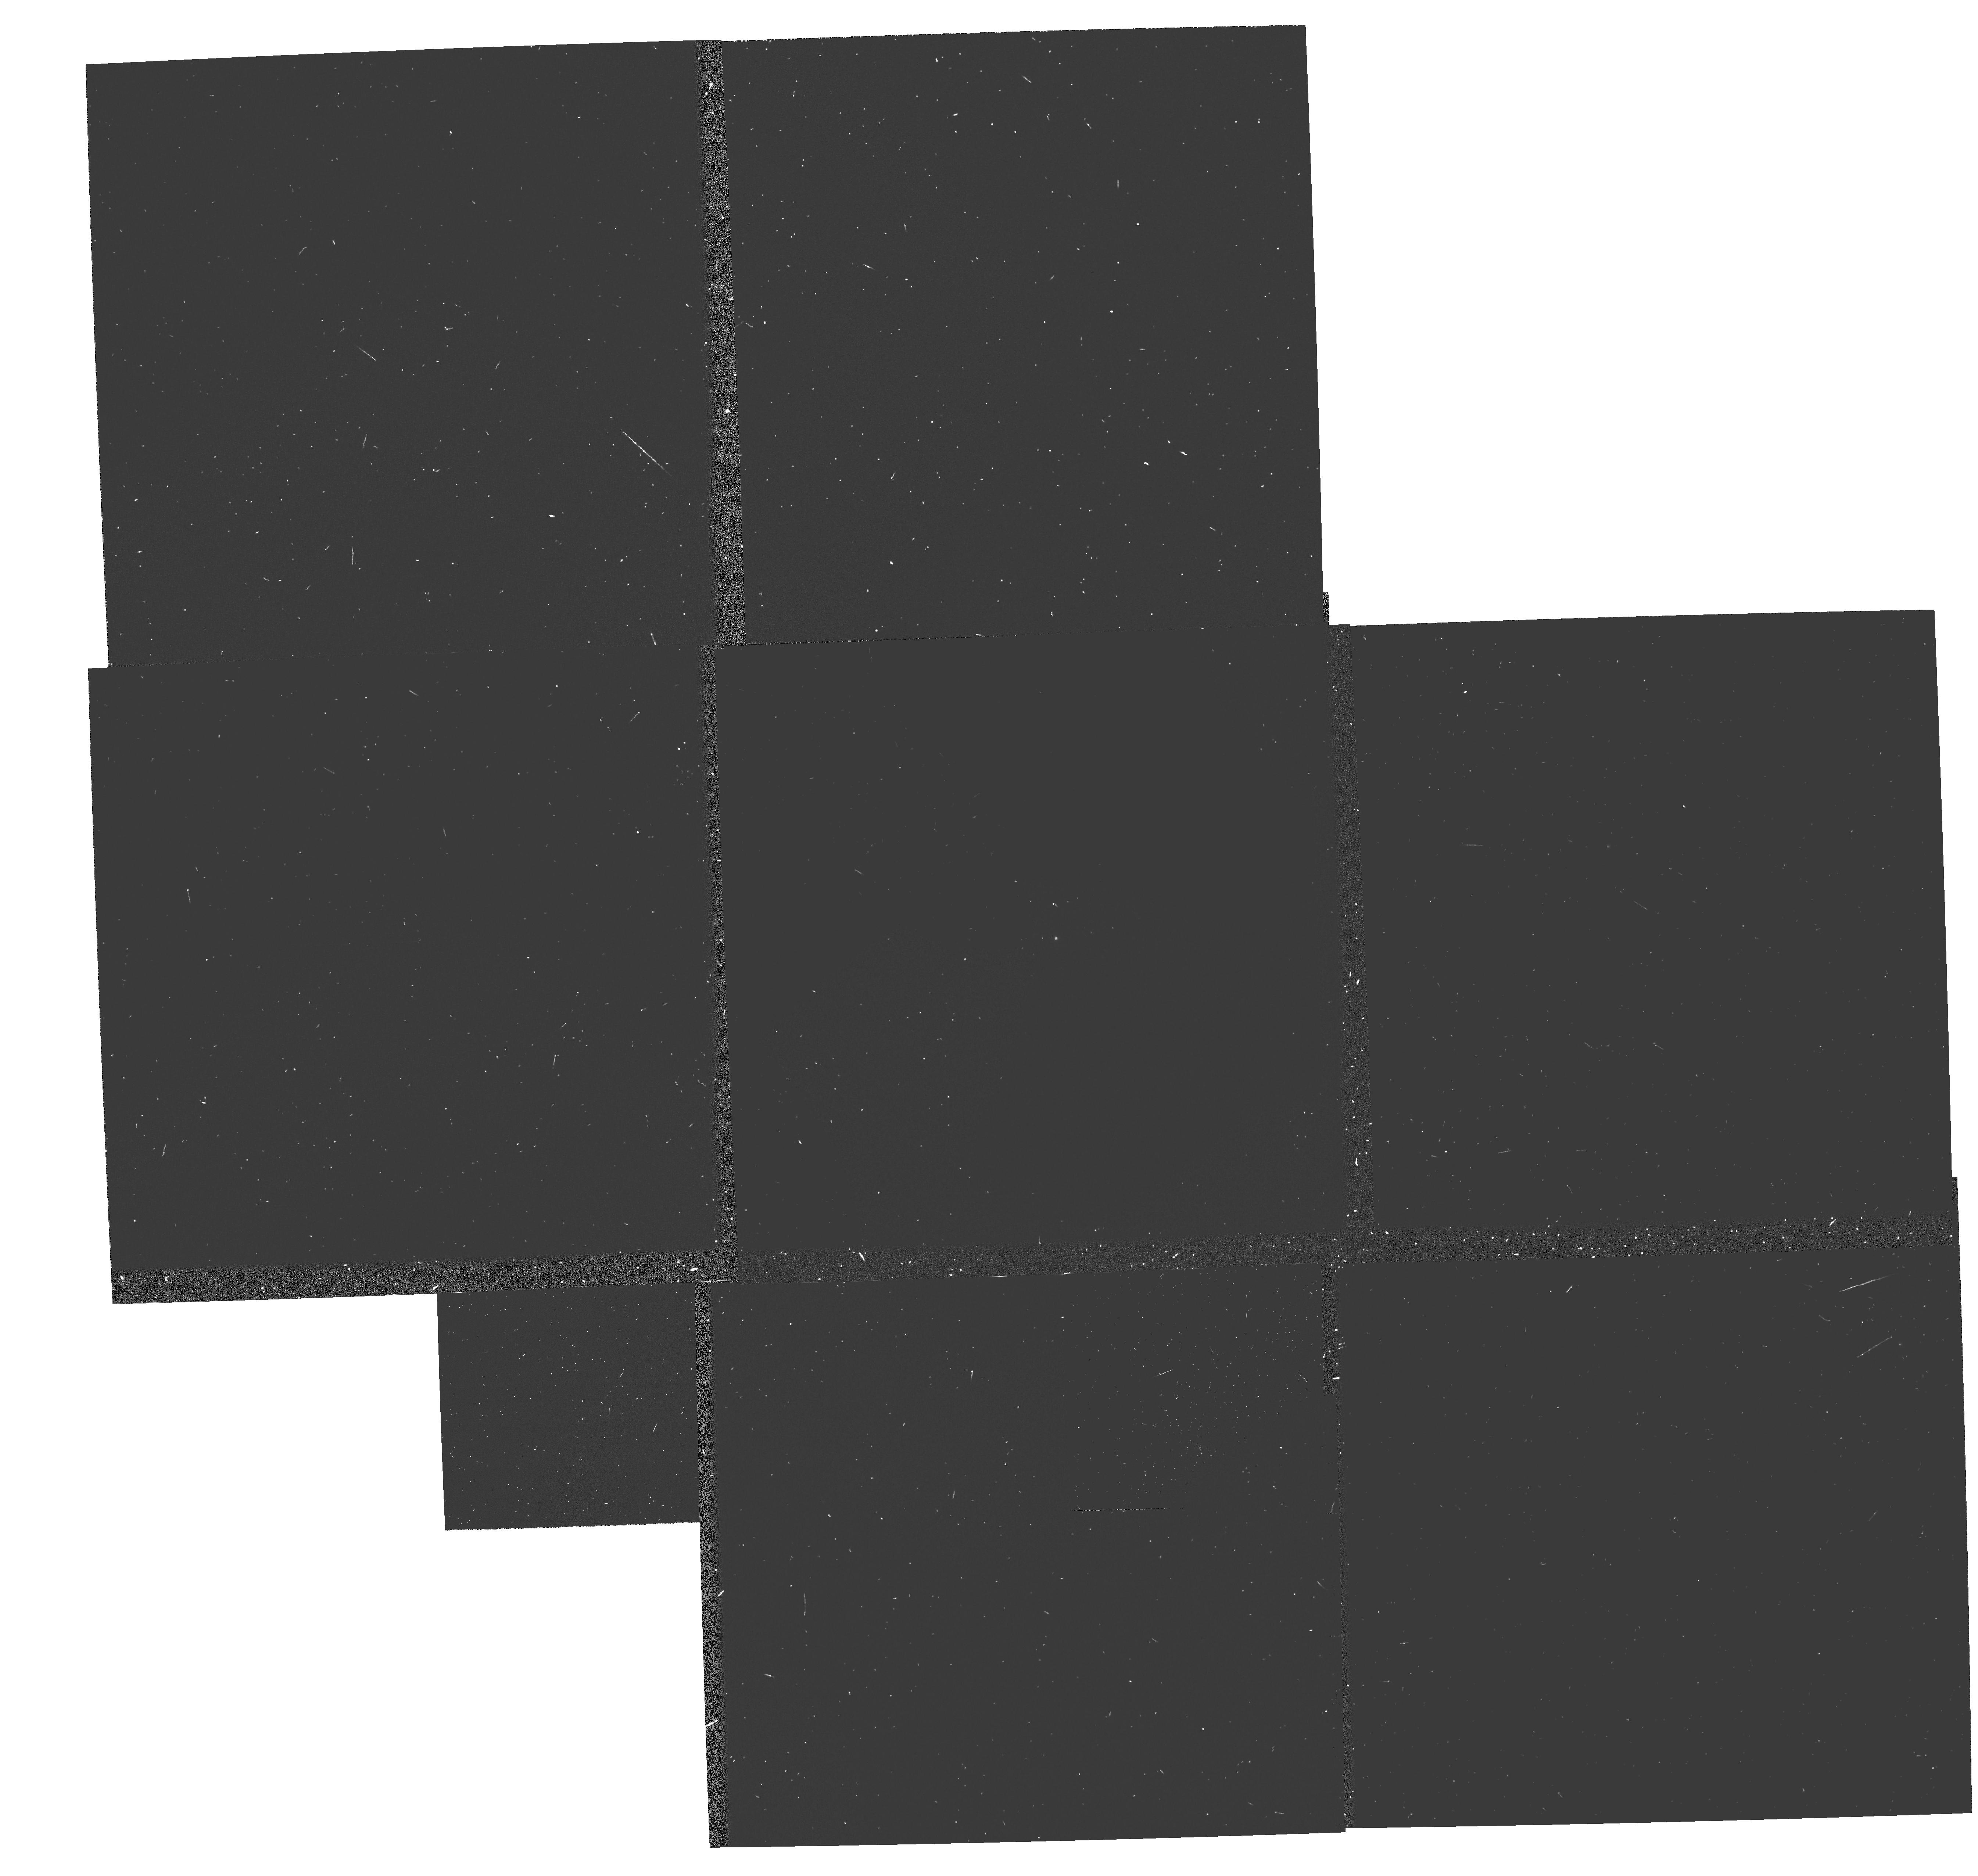
Target: GRW+70D5824. Instrument: WFPC2/PC. Filter: FQCH4N. Exposure: 6 min. Observation ID: hst_5643_01_wfpc2_pc_fqch4n_u2fh01

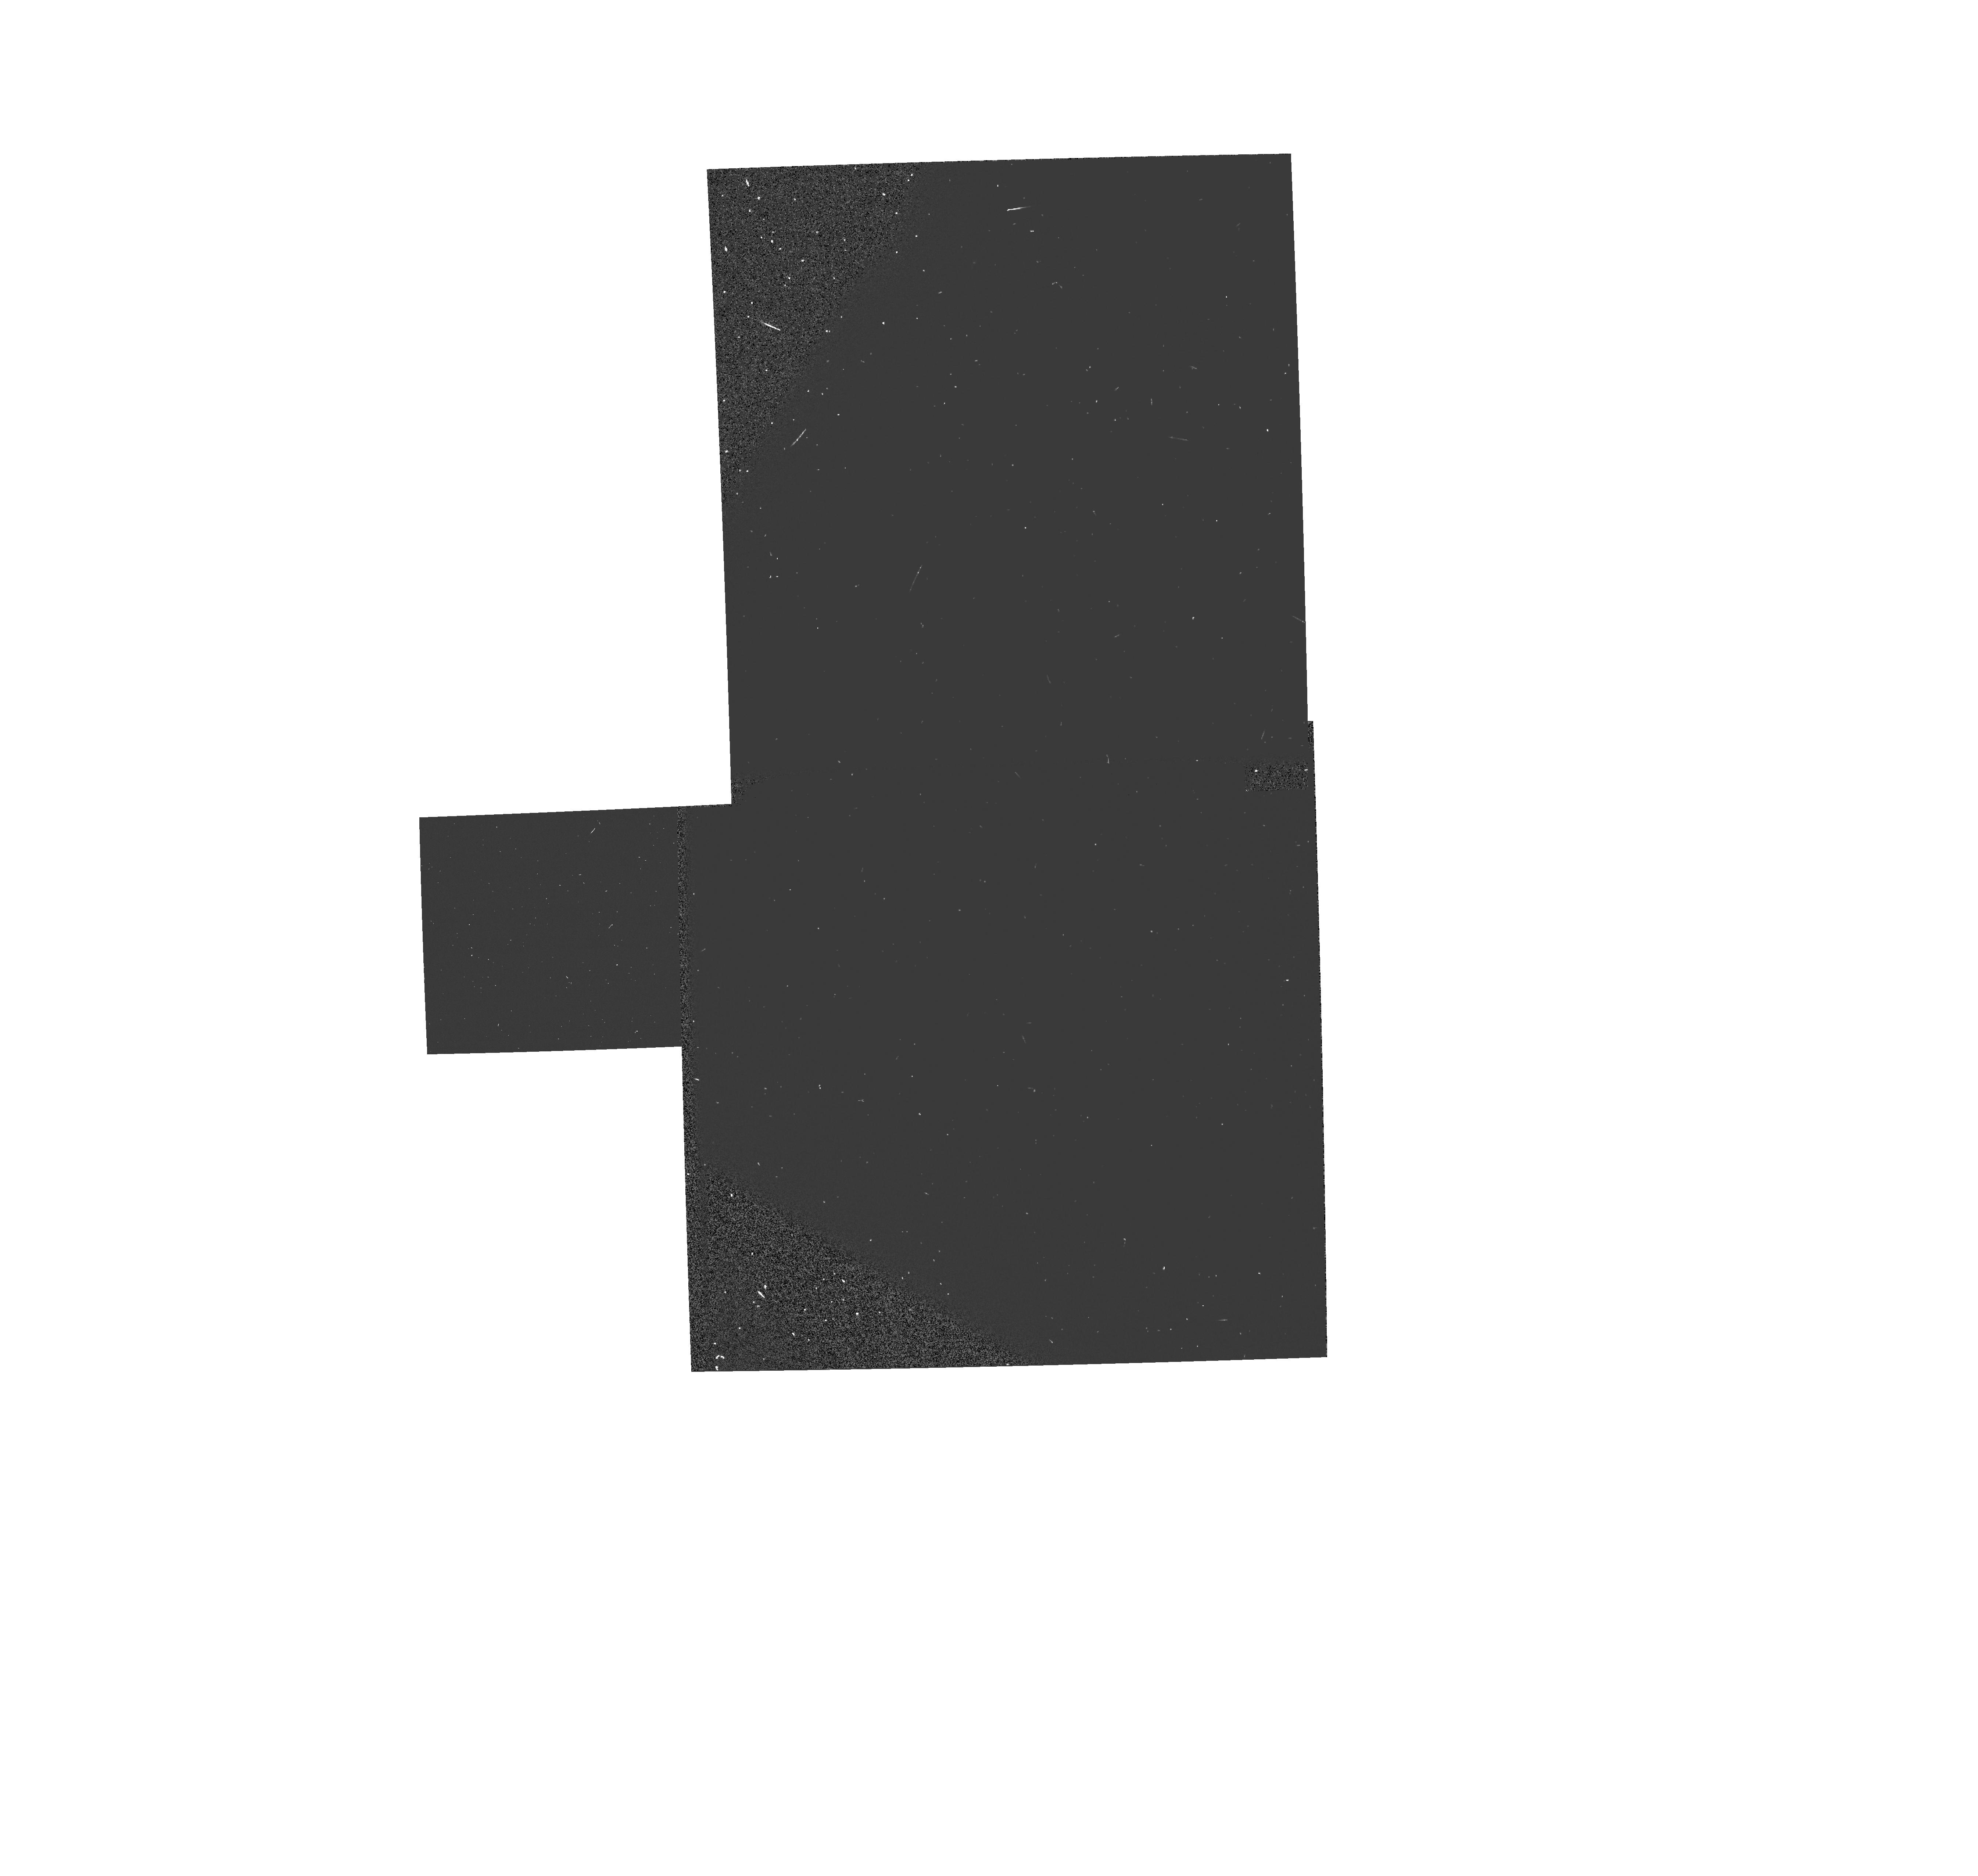
Target: GRW+70D5824. Instrument: WFPC2/PC. Filter: FQCH4N33. Exposure: 1 min. Observation ID: hst_5643_01_wfpc2_pc_fqch4n33_u2fh01

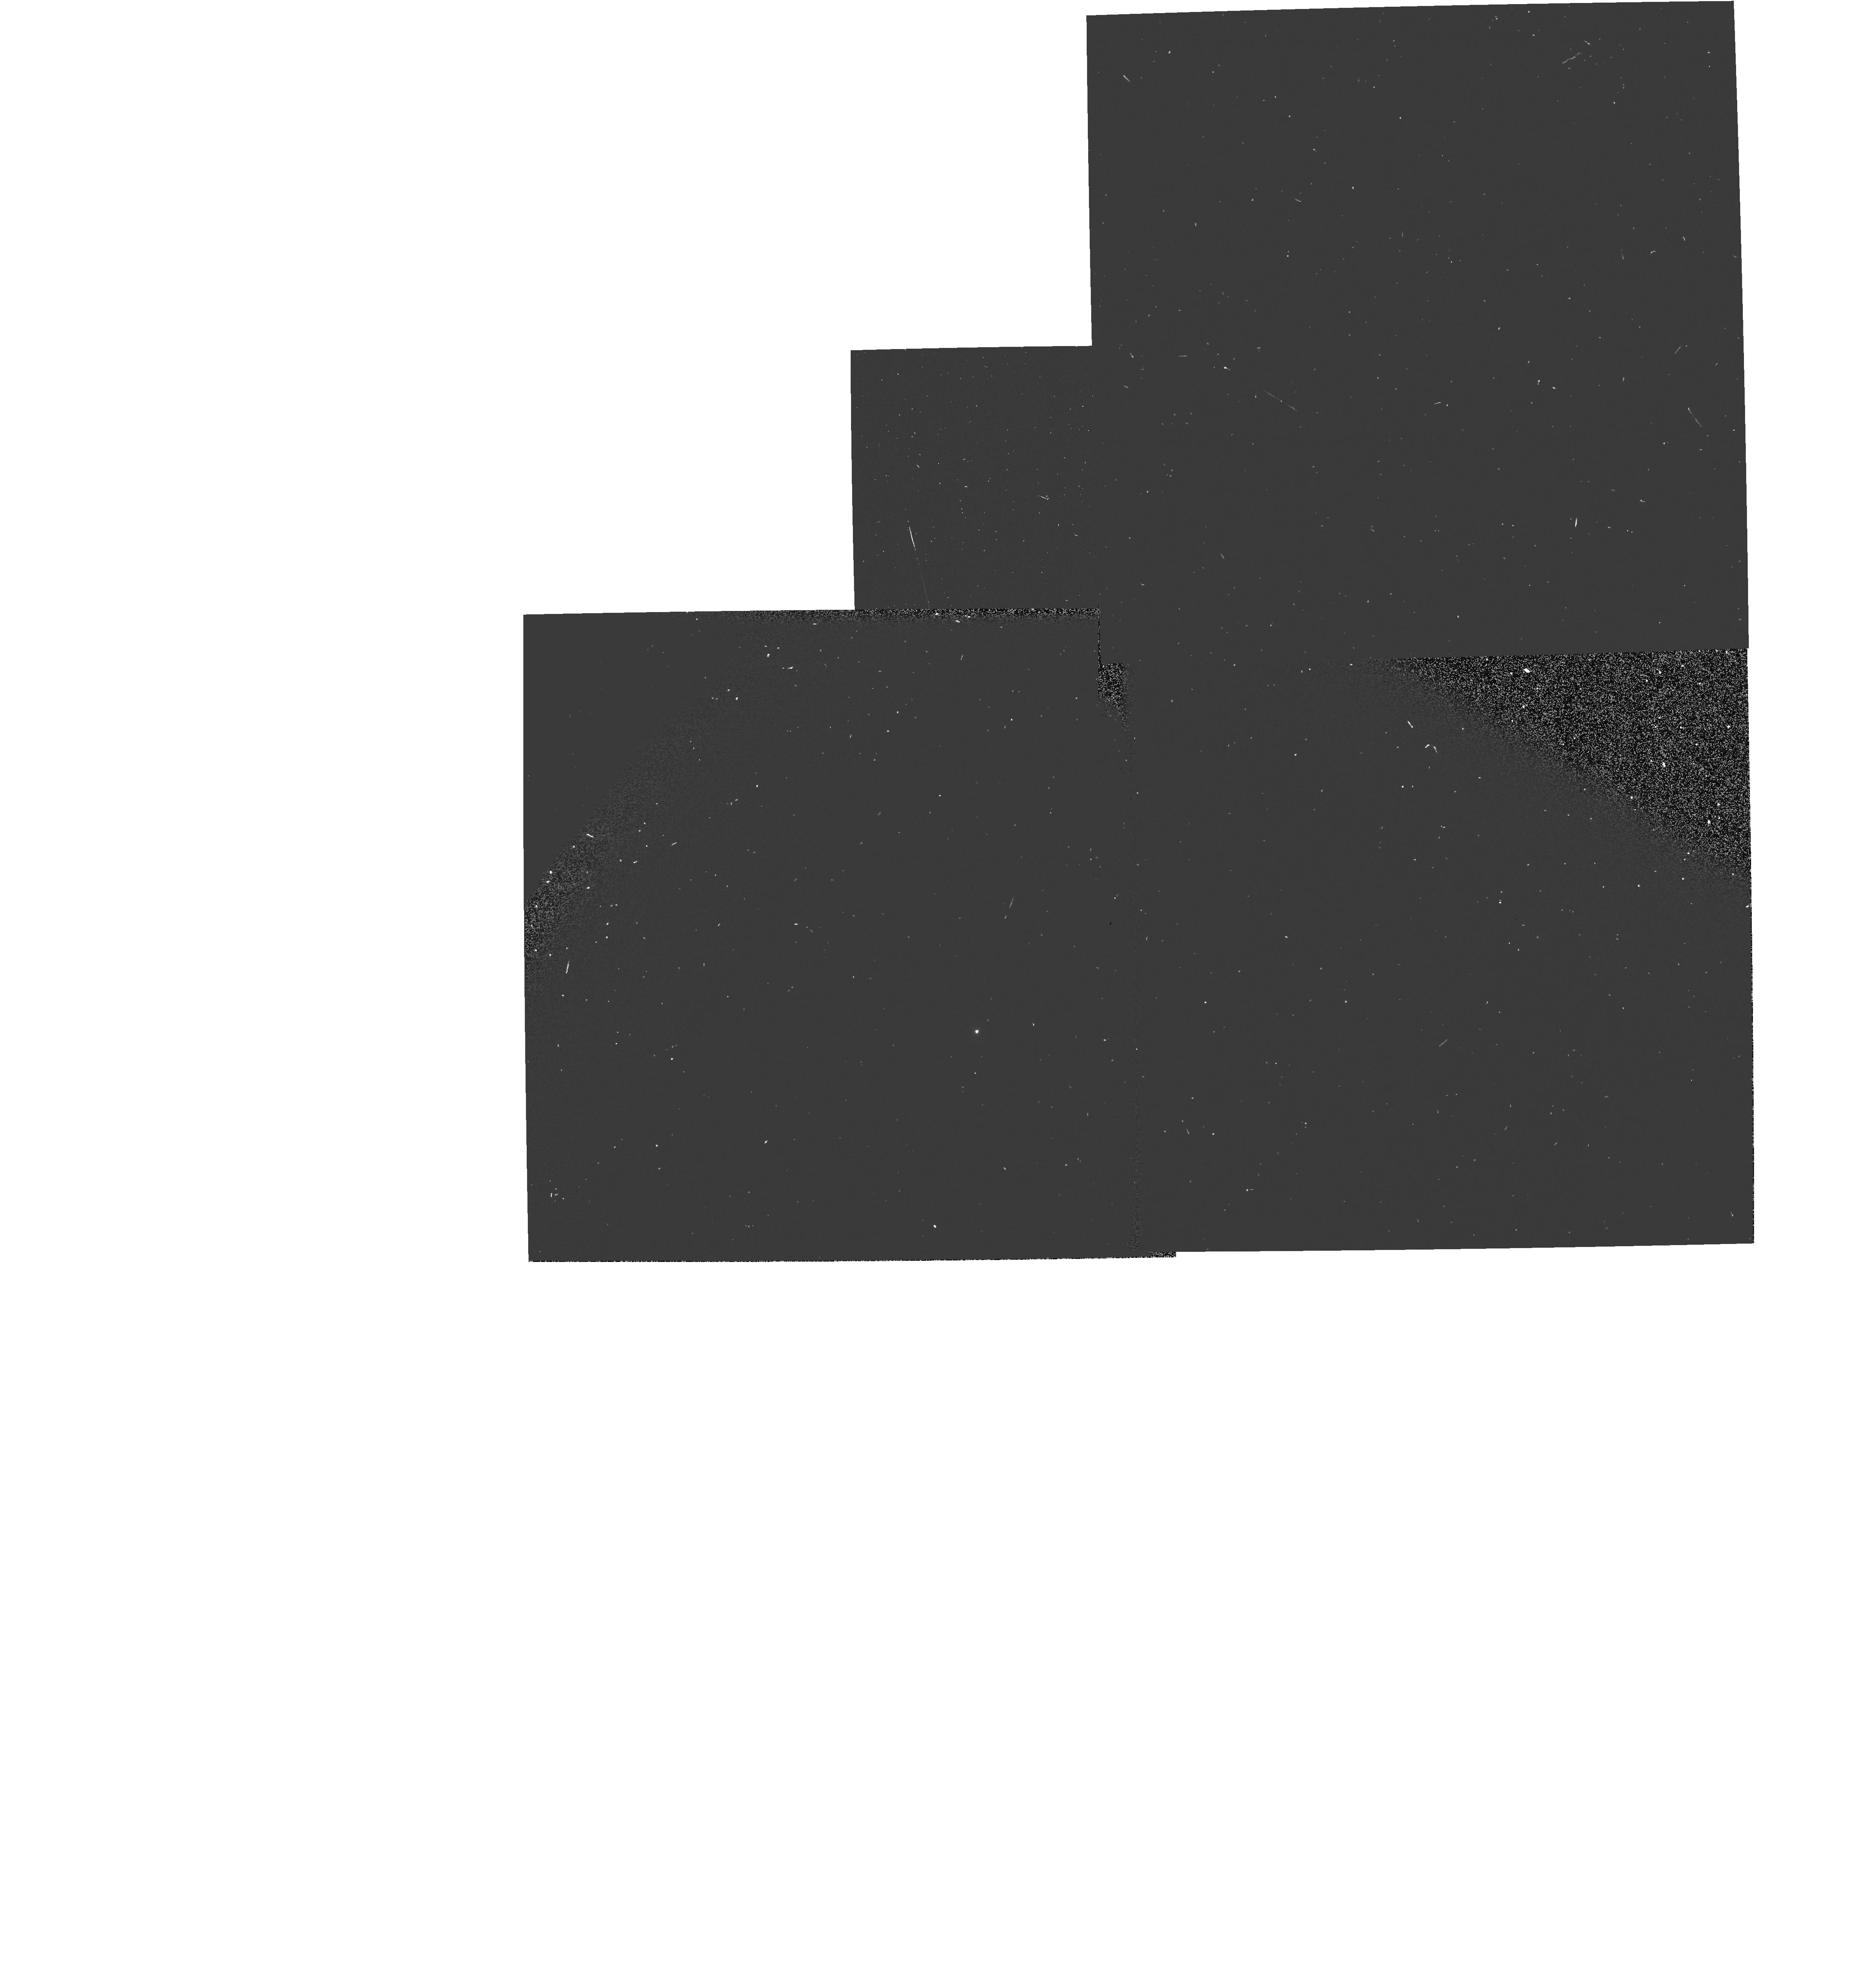
Target: GRW+70D5824. Instrument: WFPC2/PC. Filter: FQUVN33. Exposure: 3 min. Observation ID: hst_5643_02_wfpc2_pc_fquvn33_u2fh02

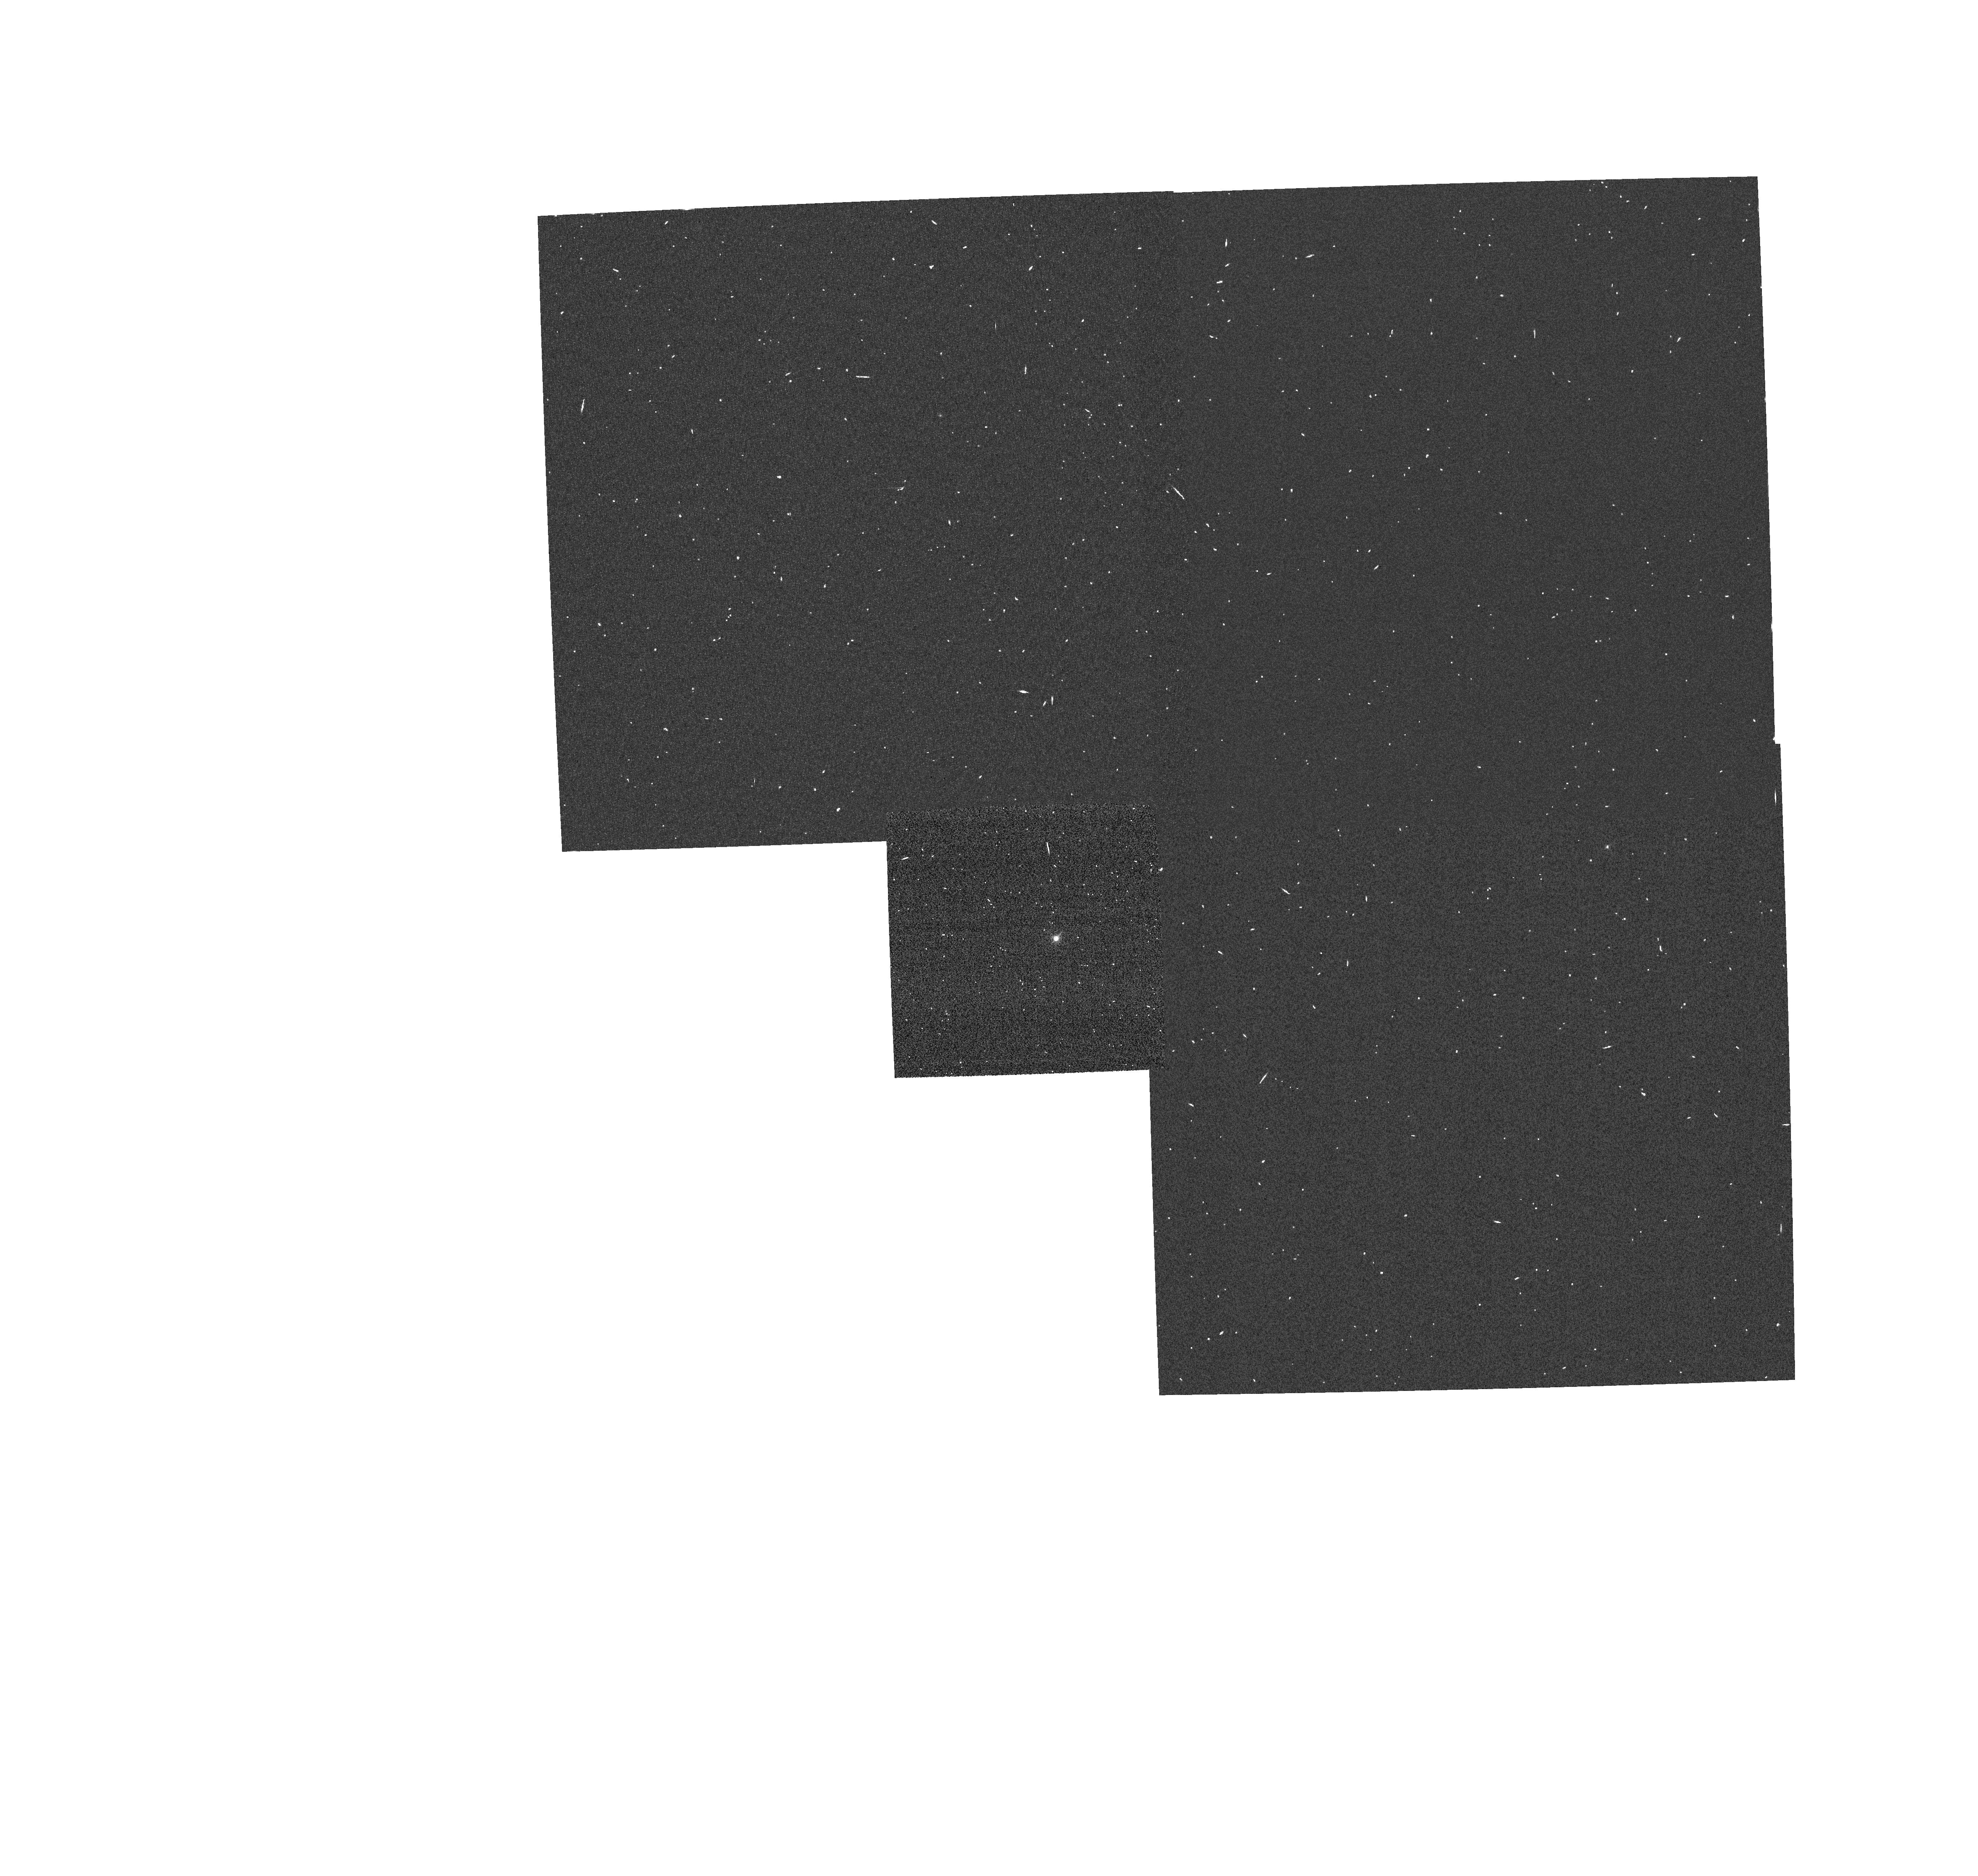
Target: GRW+70D5824. Instrument: WFPC2/PC. Filter: FQCH4N15. Exposure: 1 min. Observation ID: hst_5643_01_wfpc2_pc_fqch4n15_u2fh01

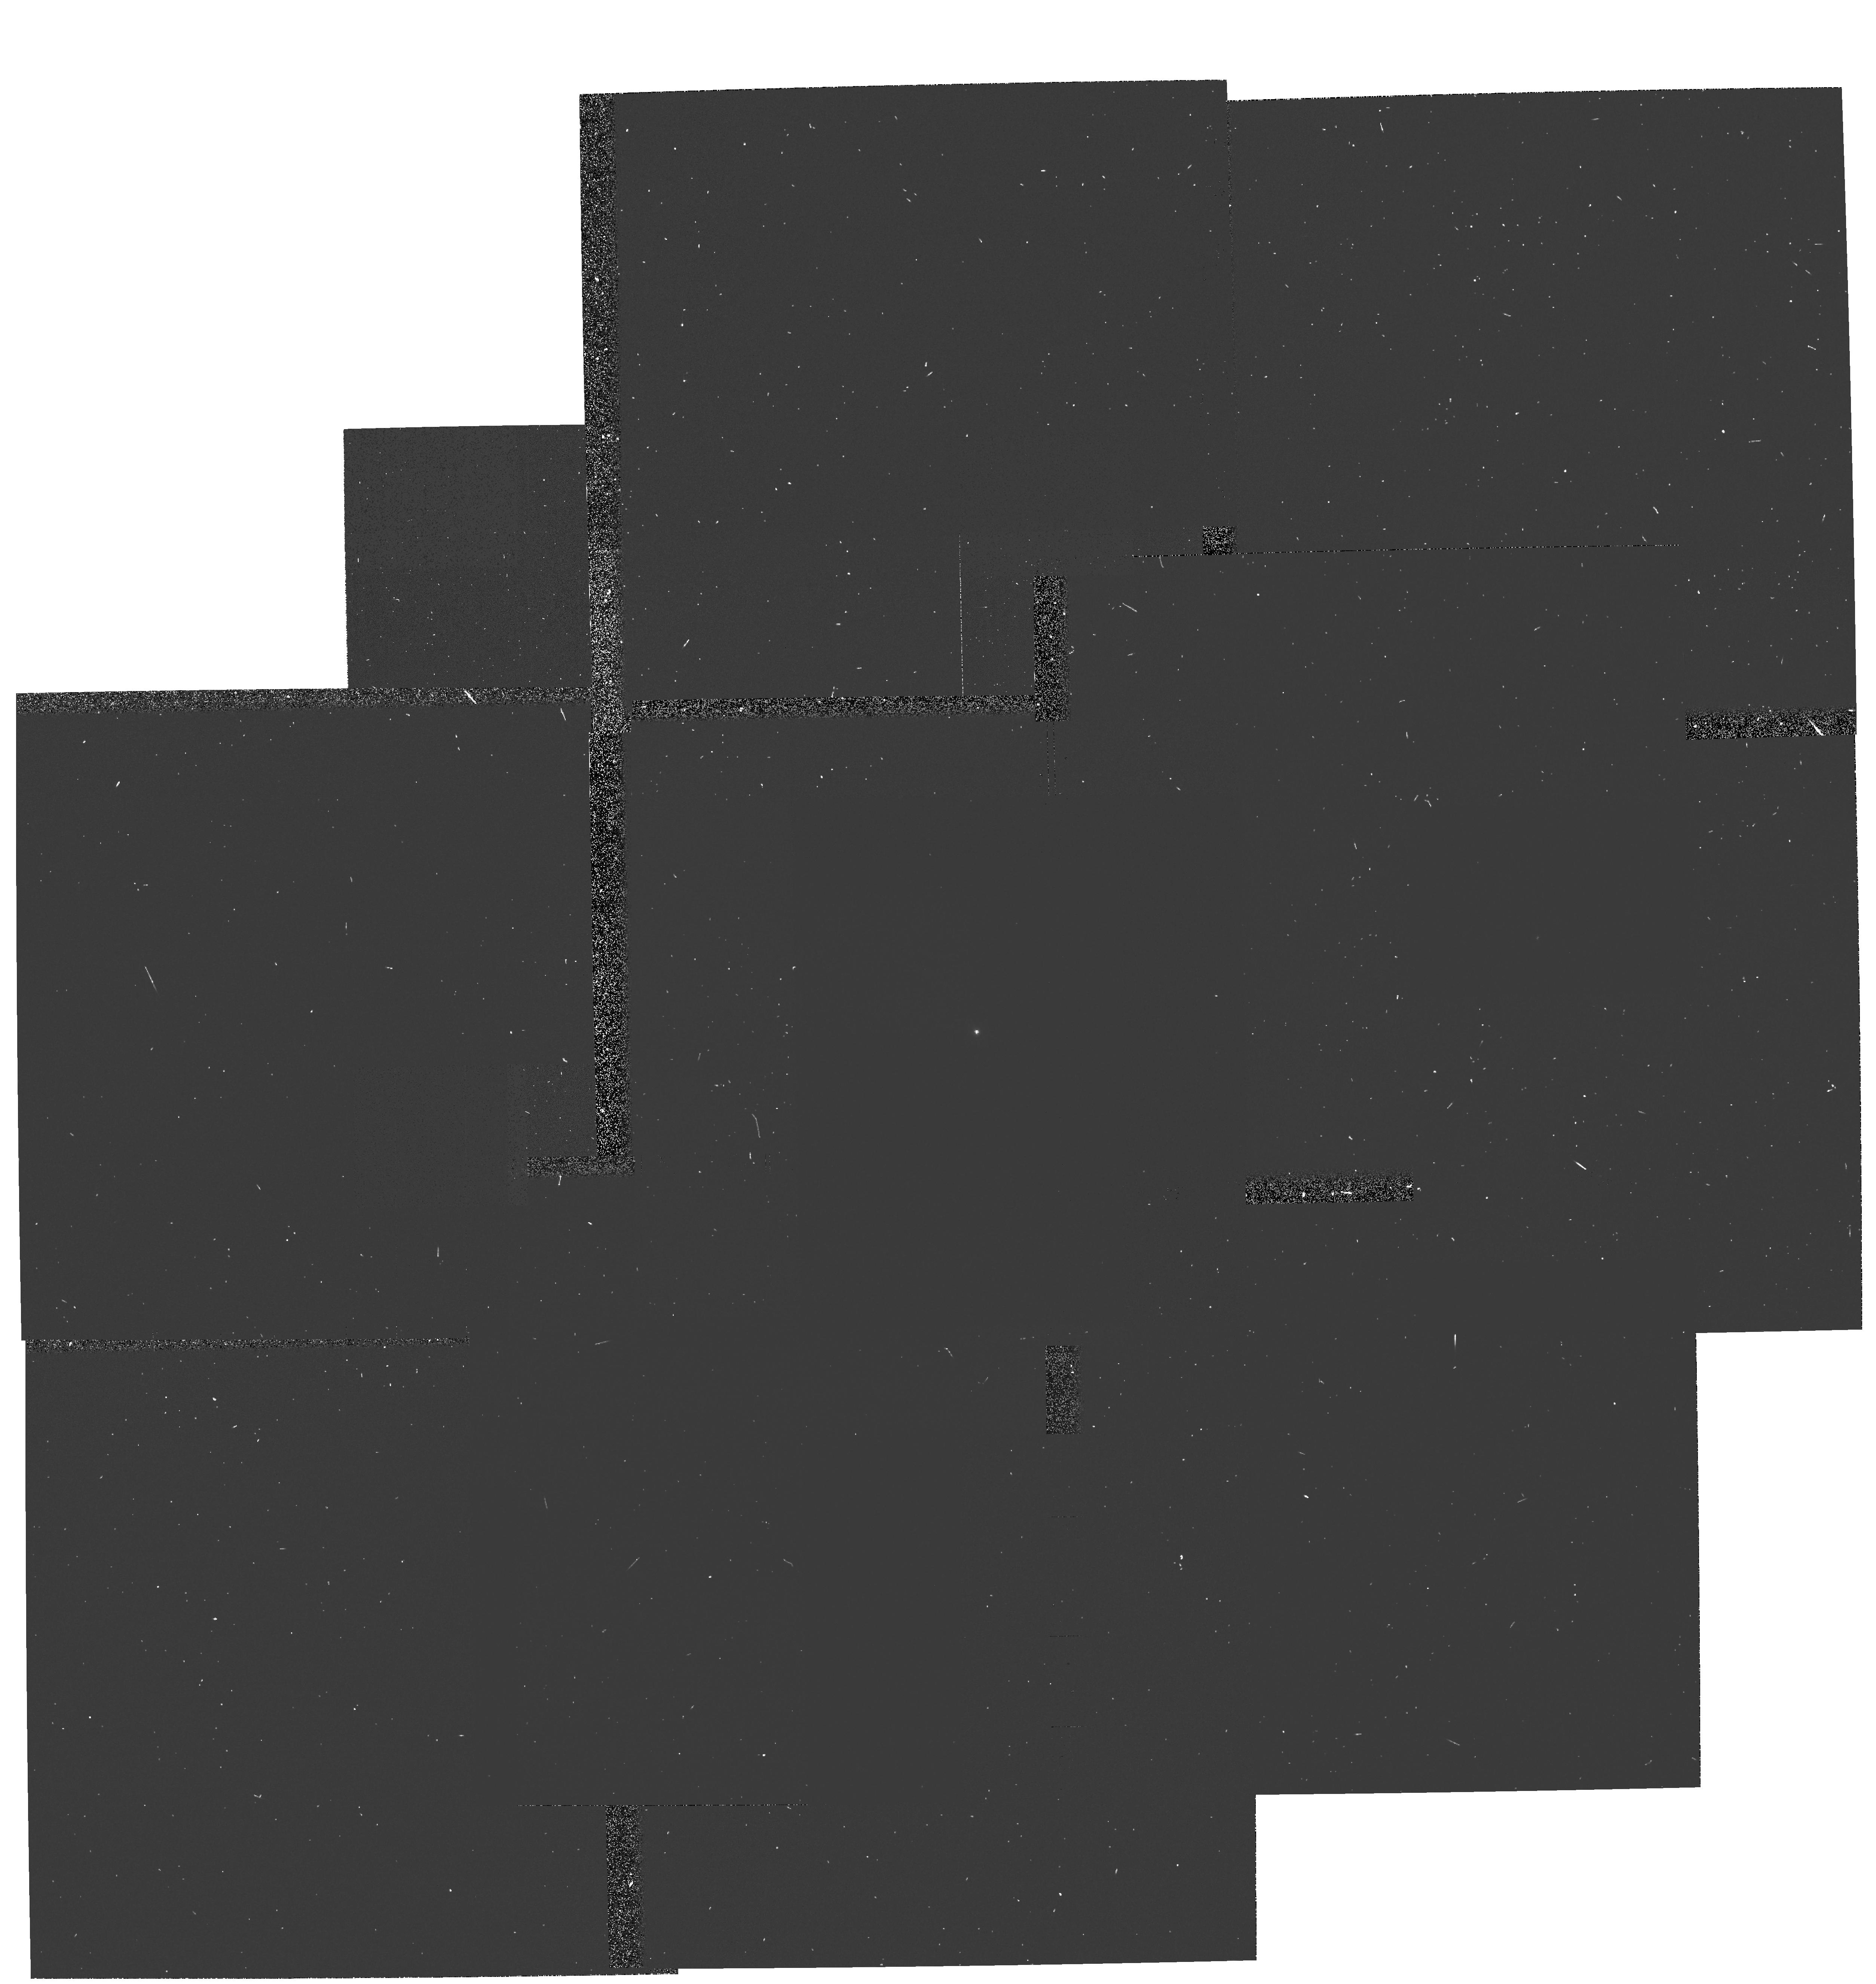
Target: GRW+70D5824. Instrument: WFPC2/PC. Filter: FQUVN. Exposure: 7 min. Observation ID: hst_5643_02_wfpc2_pc_fquvn_u2fh02

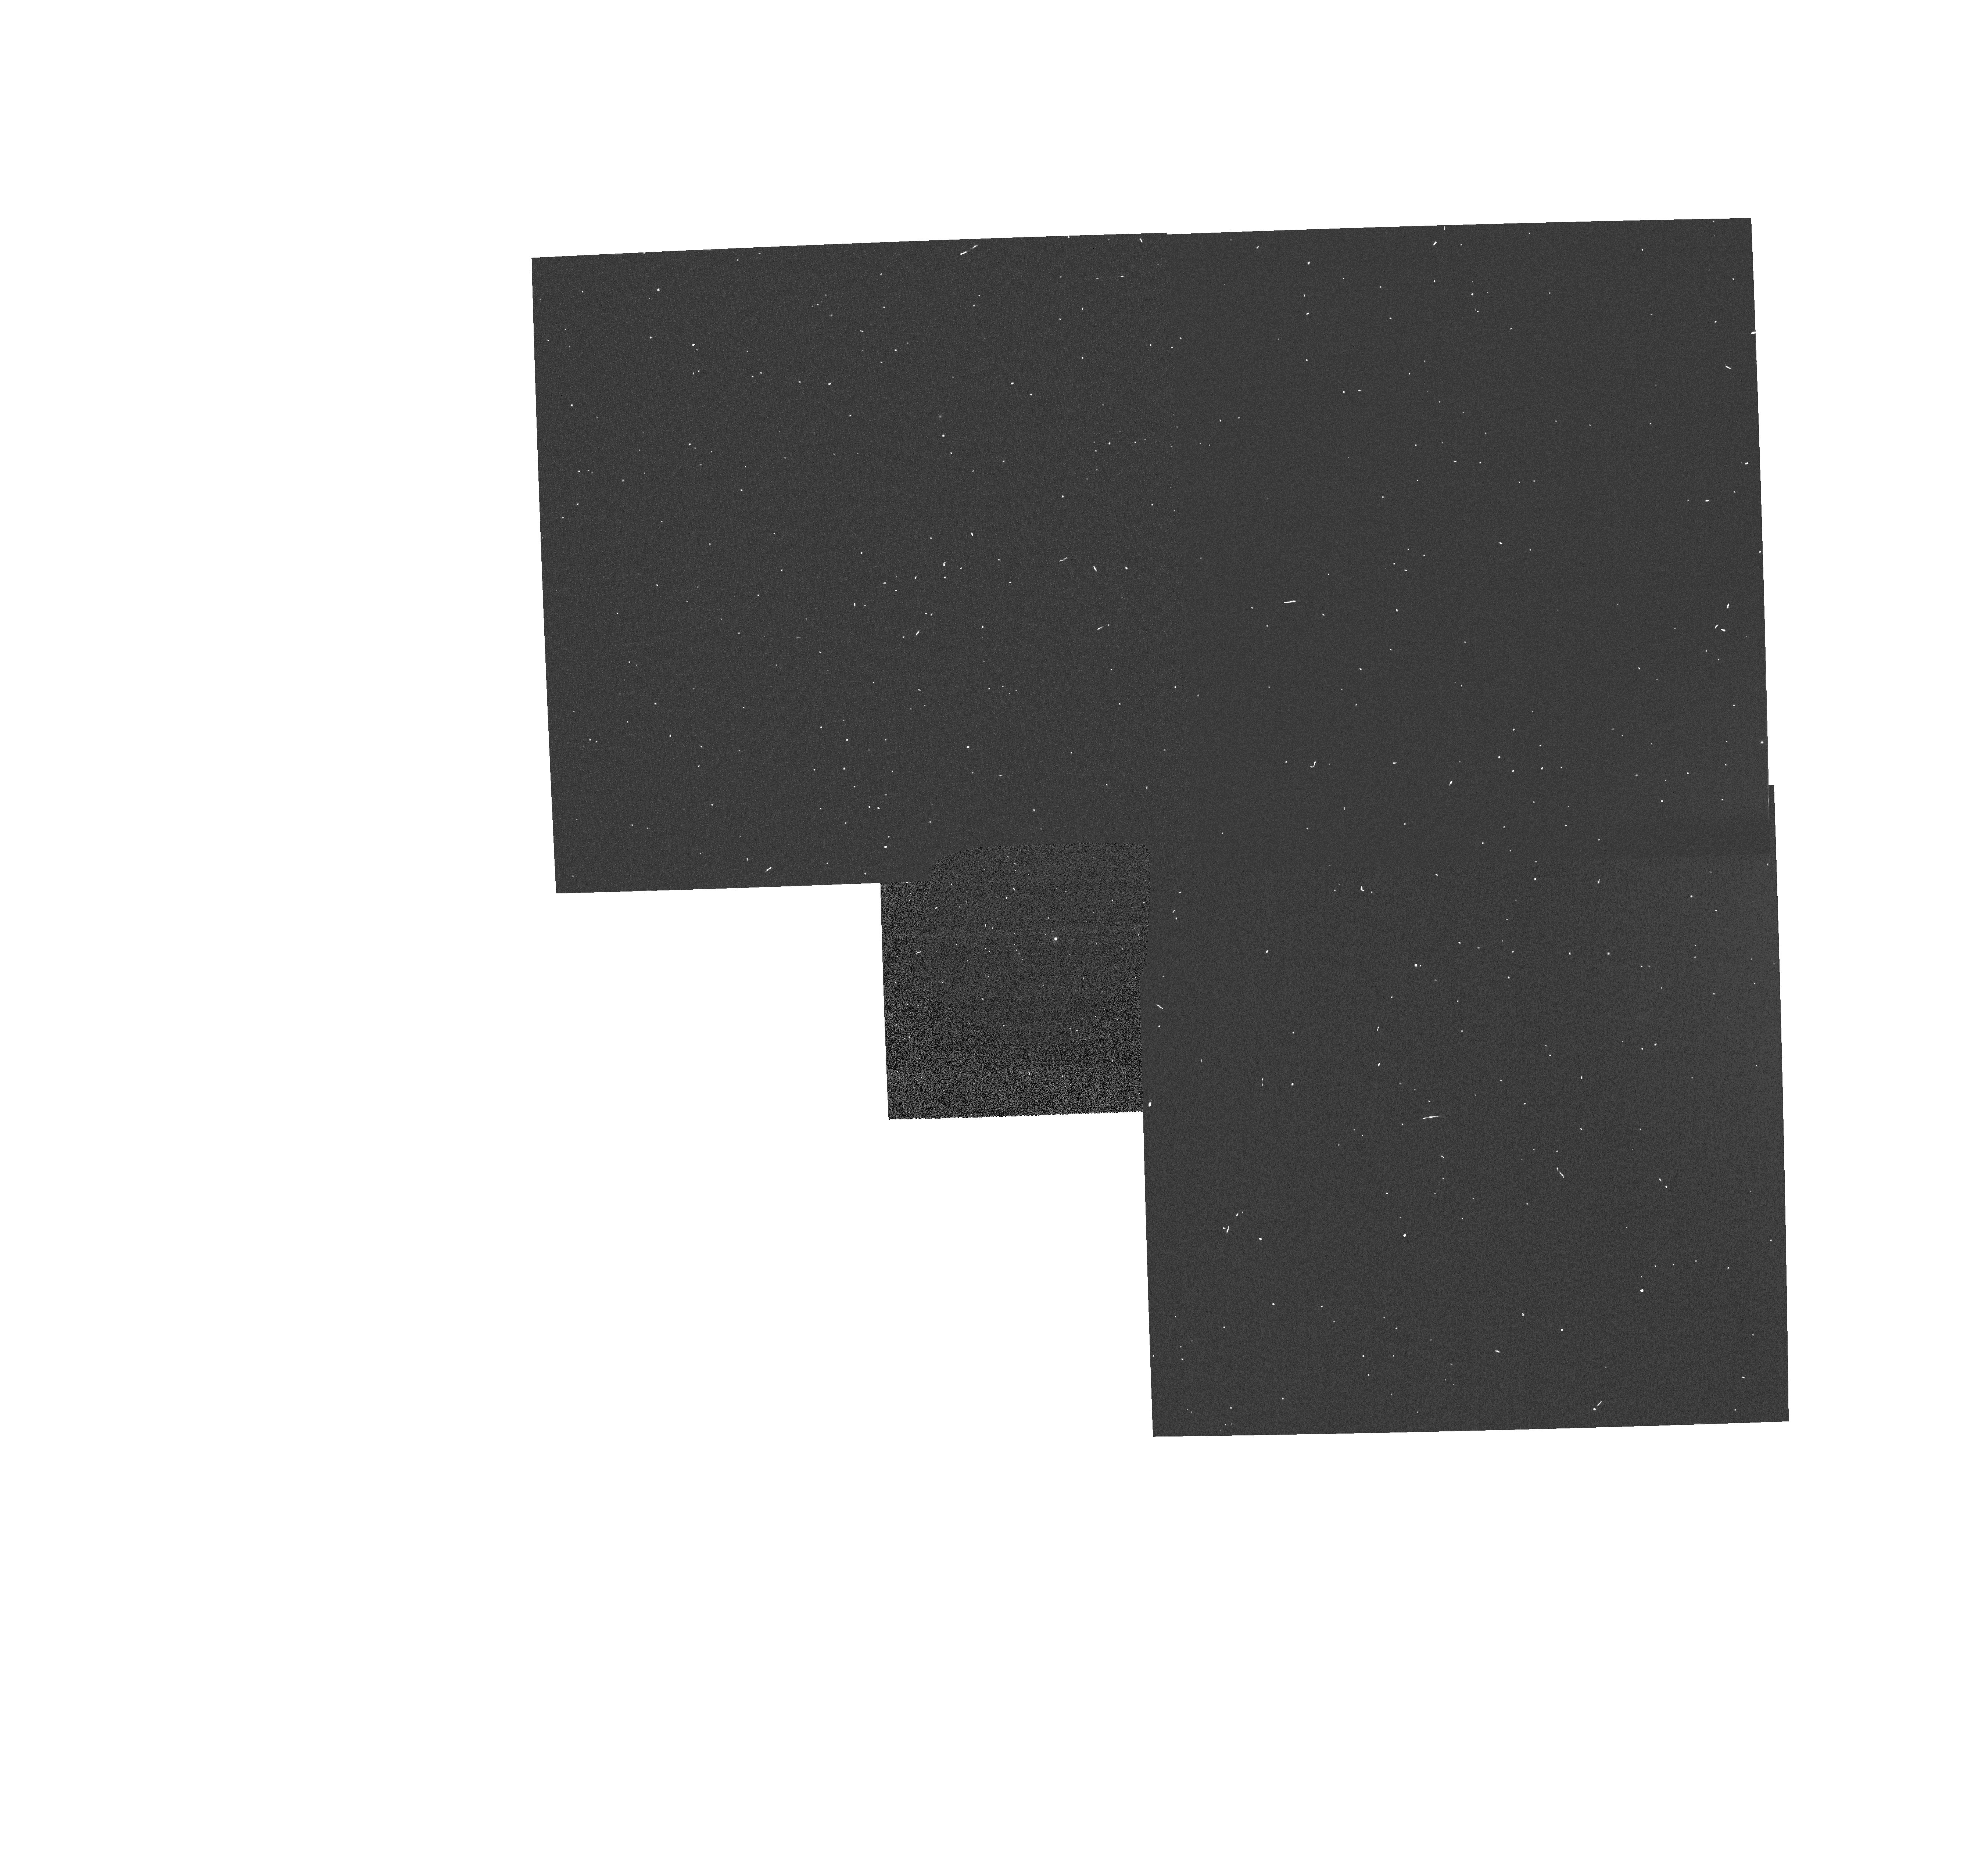
Target: GRW+70D5824. Instrument: WFPC2/PC. Filter: FQCH4P15. Exposure: 1 min. Observation ID: hst_5643_01_wfpc2_pc_fqch4p15_u2fh01

WF/PC2 CYCLE 4 CAL: PARTIALLY ROTATED FILTERS (PI: Clampin, Mark)

The UV spectrophotometric standard is observed through the partially rotated filter set in order to provide calibration for GO/GTO science. In addition, internal flats with the partially rotated filters are taken with with the cal-channel visible lamp. They will used to determine the pixel to pixel non-uniformity of the CCD detectors and, together with the SLTV flatfields and earthflats, will be used to generate "superflat" which will correct for the instrumental signature.